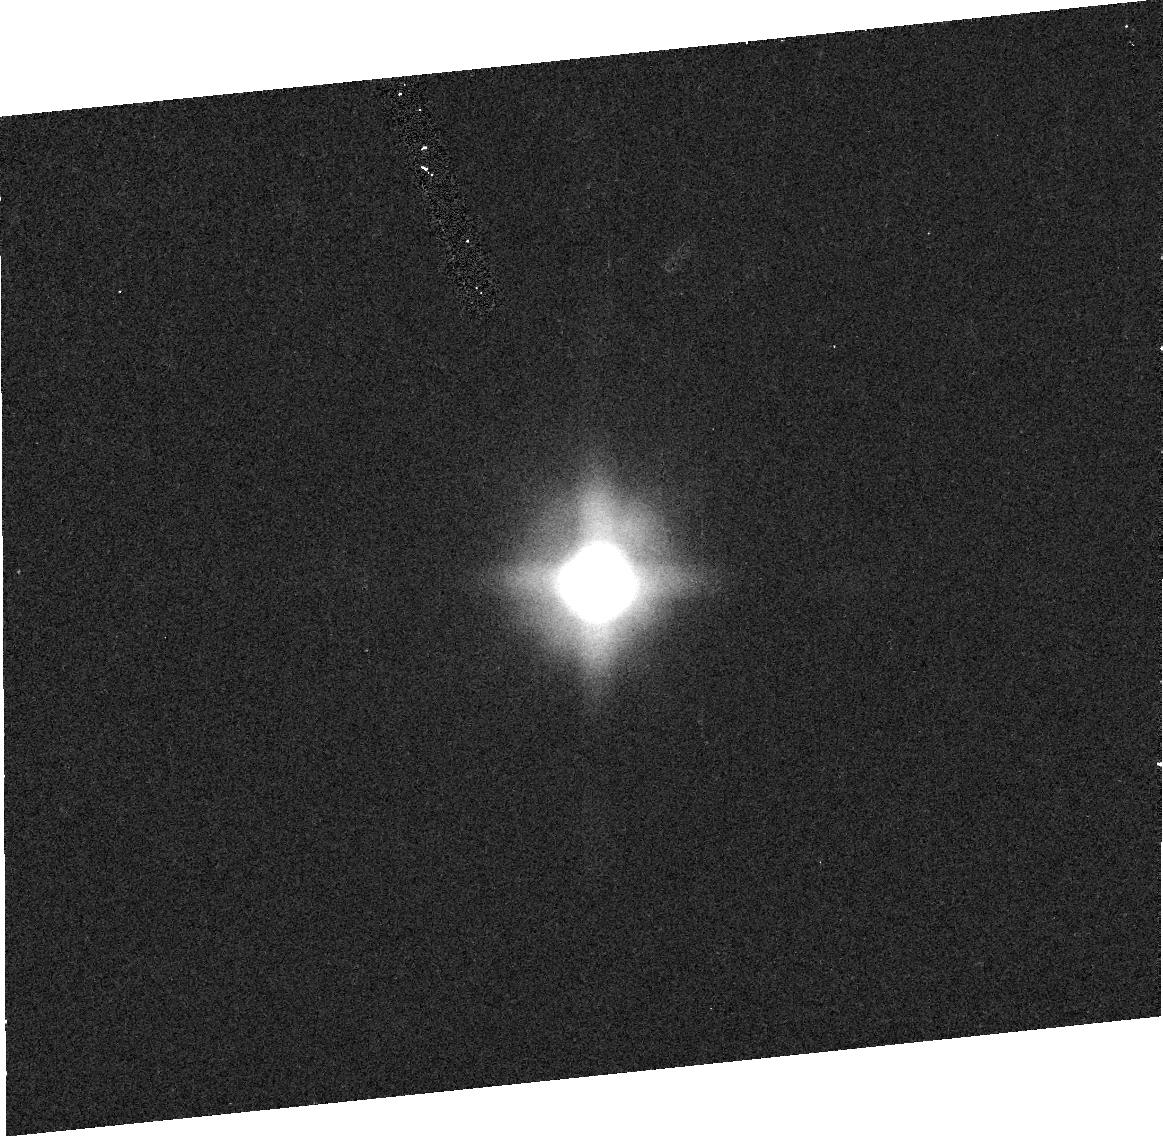
Target: TITAN-PHASE-2. Instrument: ACS/HRC. Filter: F502N. Exposure: 2 min. Observation ID: j8nm01060

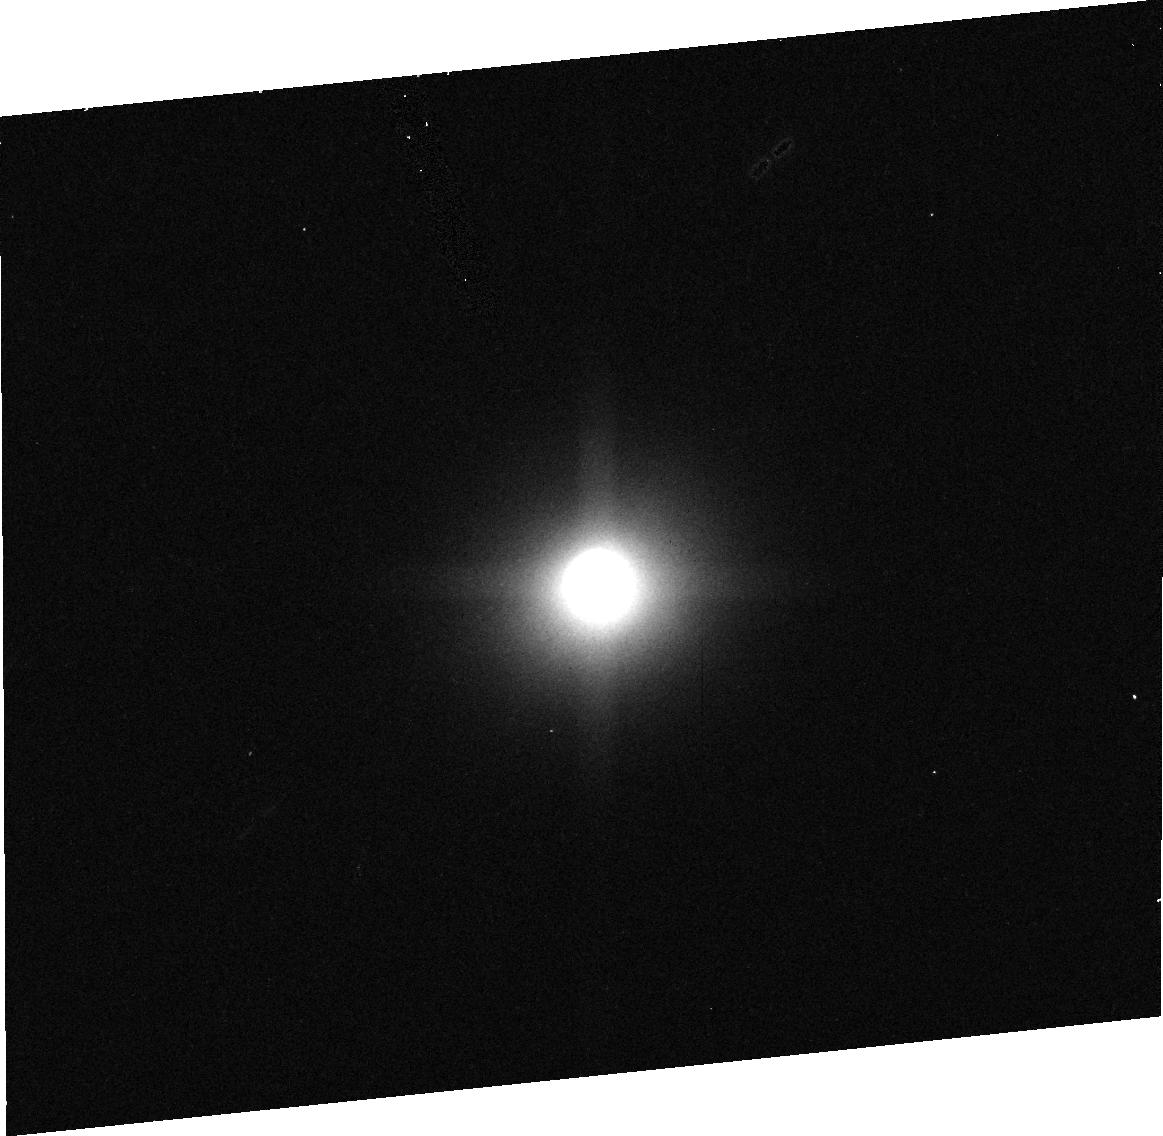
Target: TITAN-PHASE-2. Instrument: ACS/HRC. Filter: F892N. Exposure: 3 min. Observation ID: j8nm01090

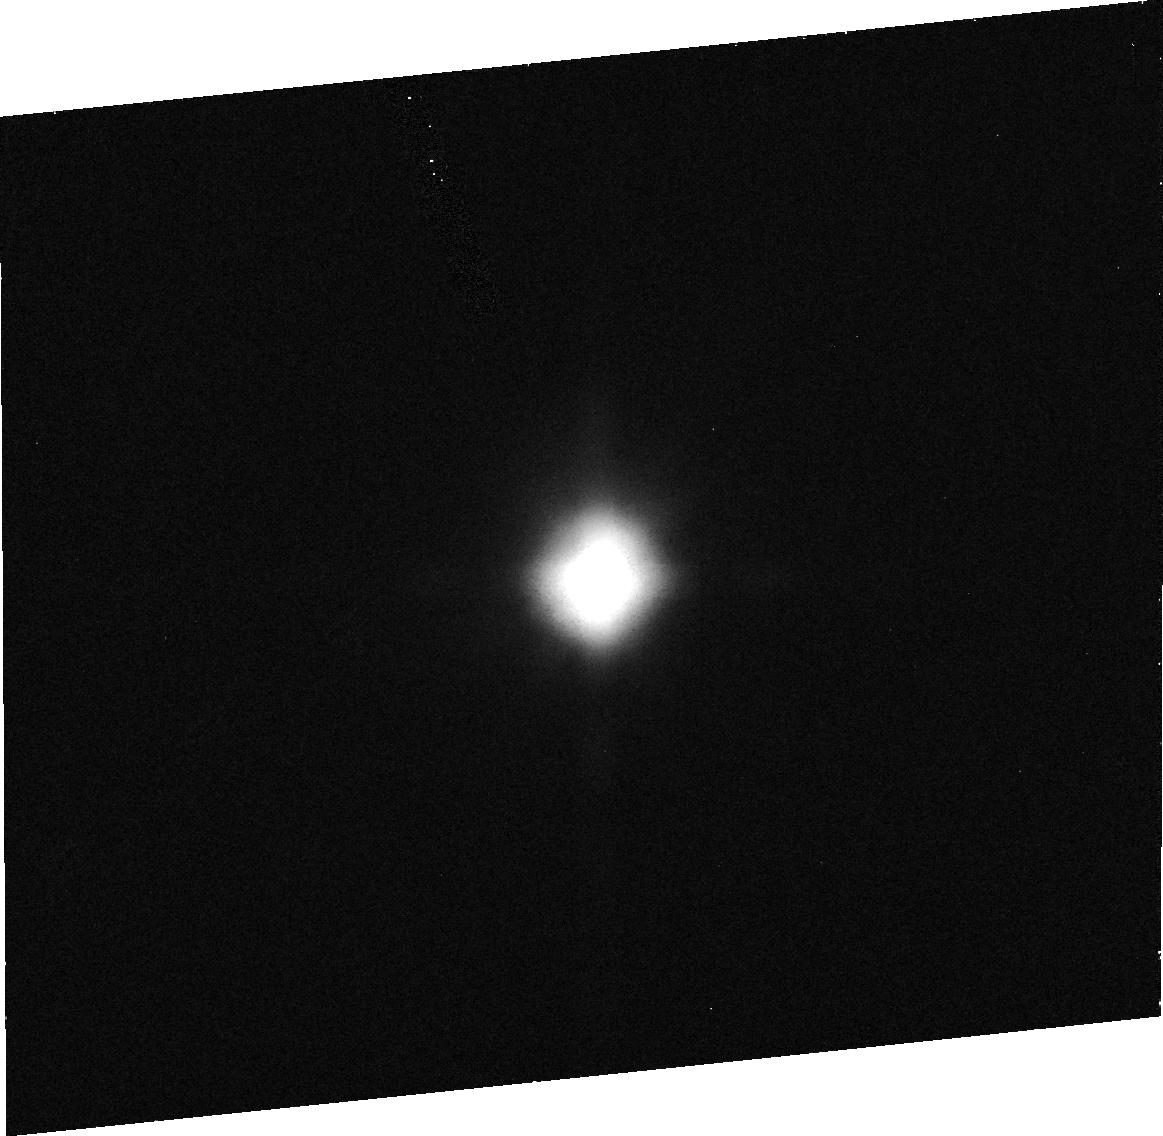
Target: TITAN-PHASE-2. Instrument: ACS/HRC. Filter: F330W. Exposure: 11 min. Observation ID: j8nm01040

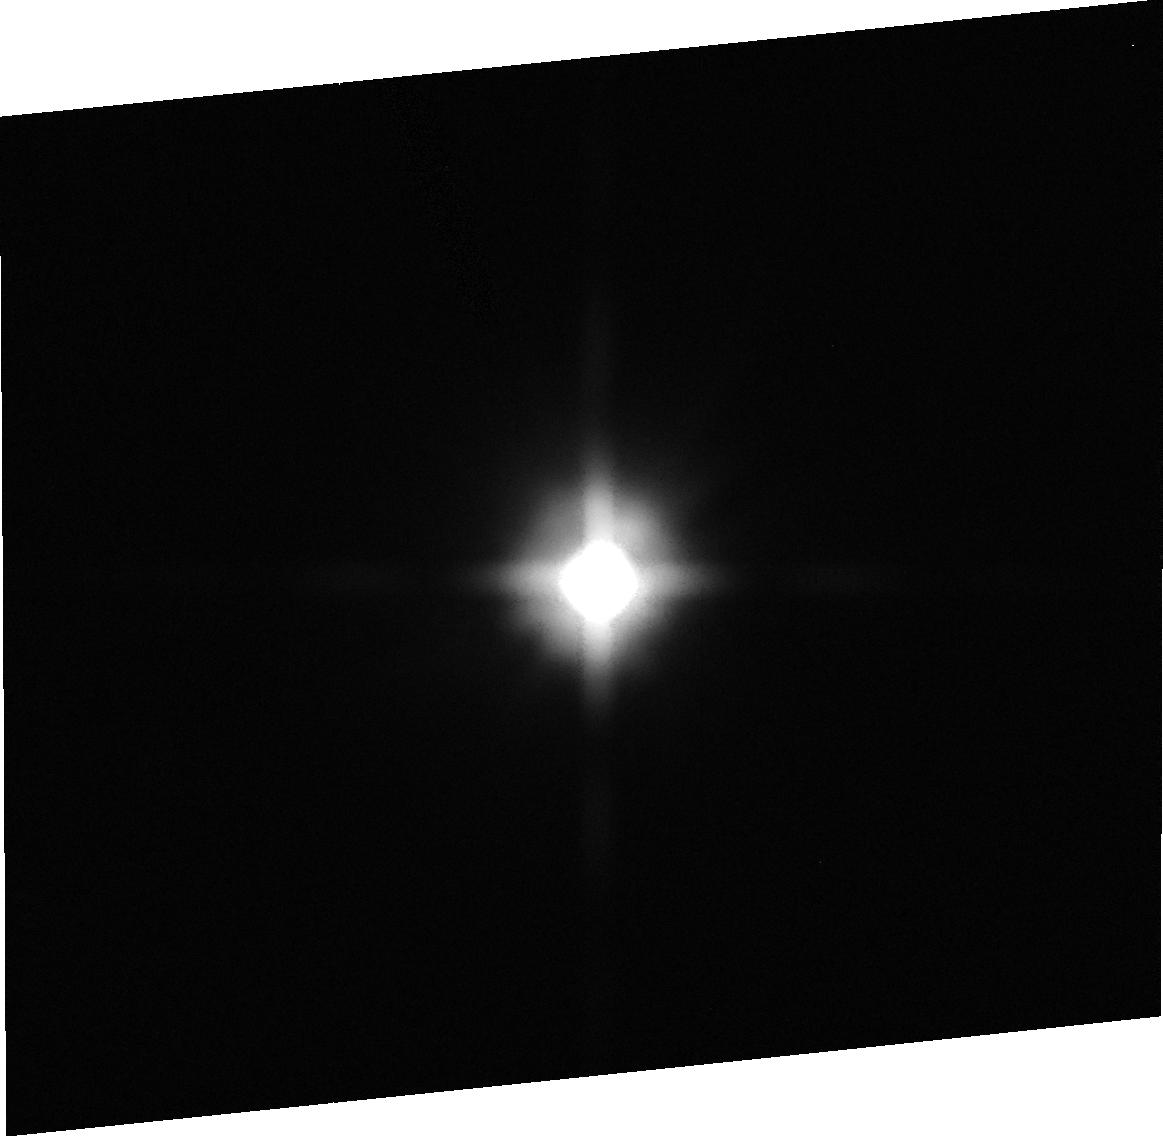
Target: TITAN-PHASE-2. Instrument: ACS/HRC. Filter: F475W. Exposure: 1 min. Observation ID: j8nm01020

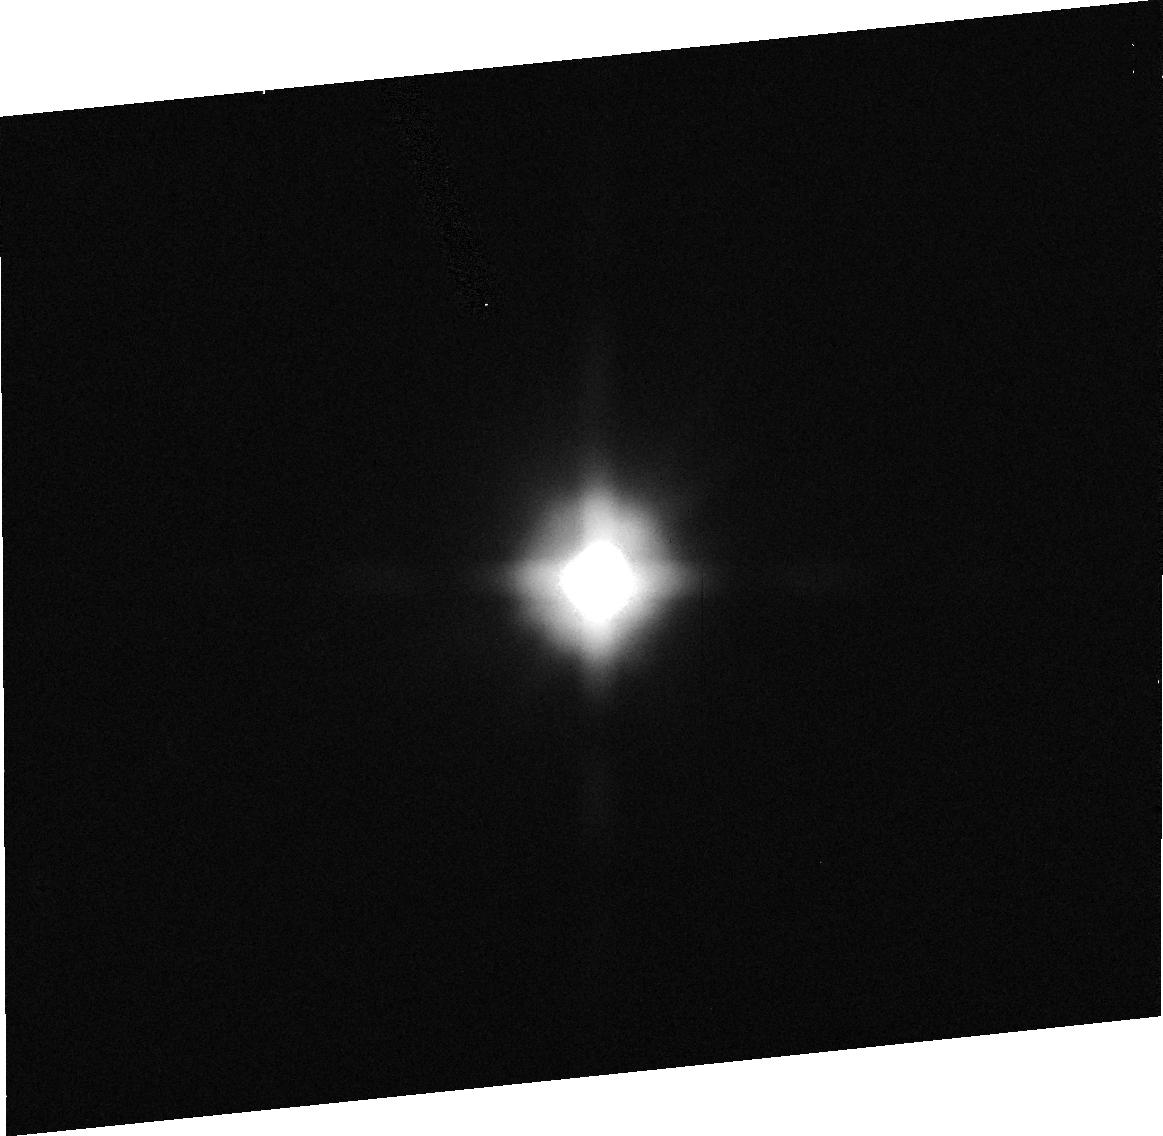
Target: TITAN-PHASE-2. Instrument: ACS/HRC. Filter: F435W. Exposure: 1 min. Observation ID: j8nm01030

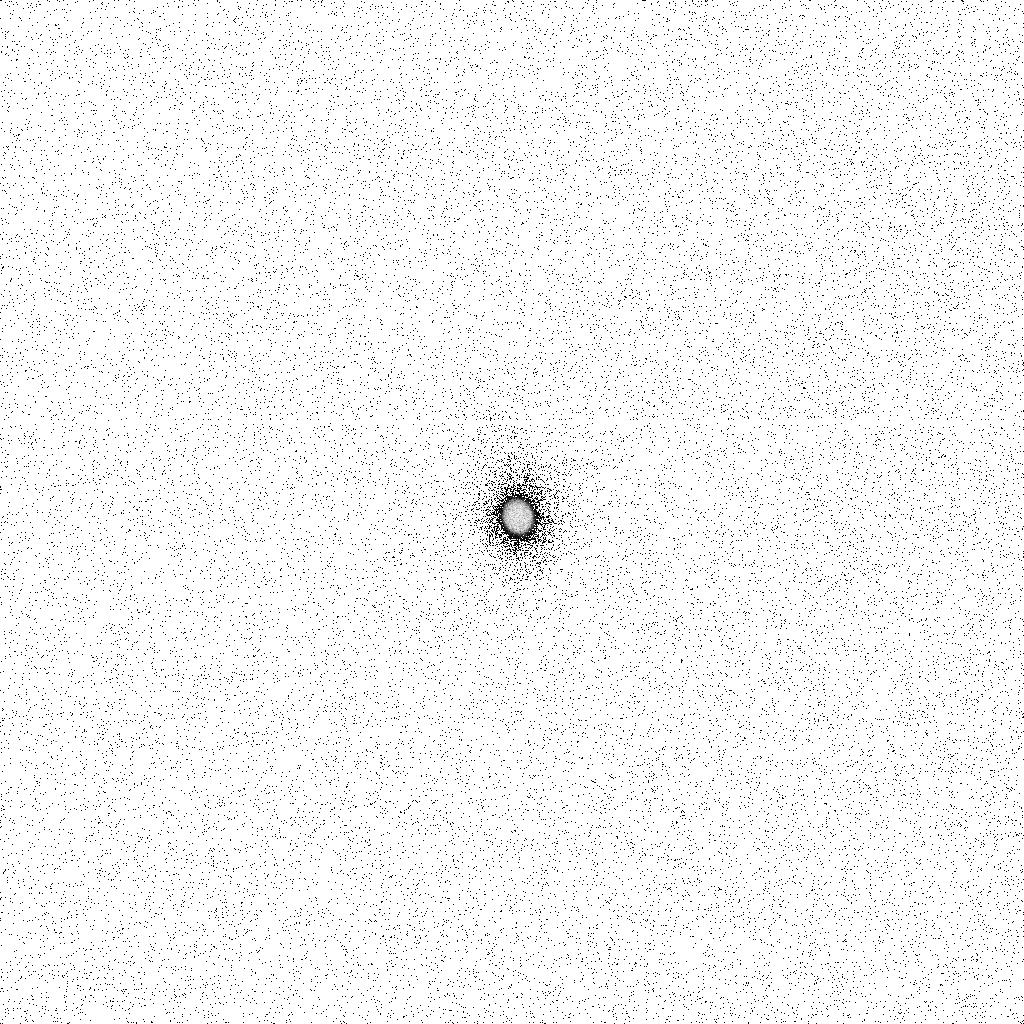
Target: TITAN-PHASE-2. Instrument: ACS/SBC. Filter: F165LP. Exposure: 43 min. Observation ID: j8nm01ulq

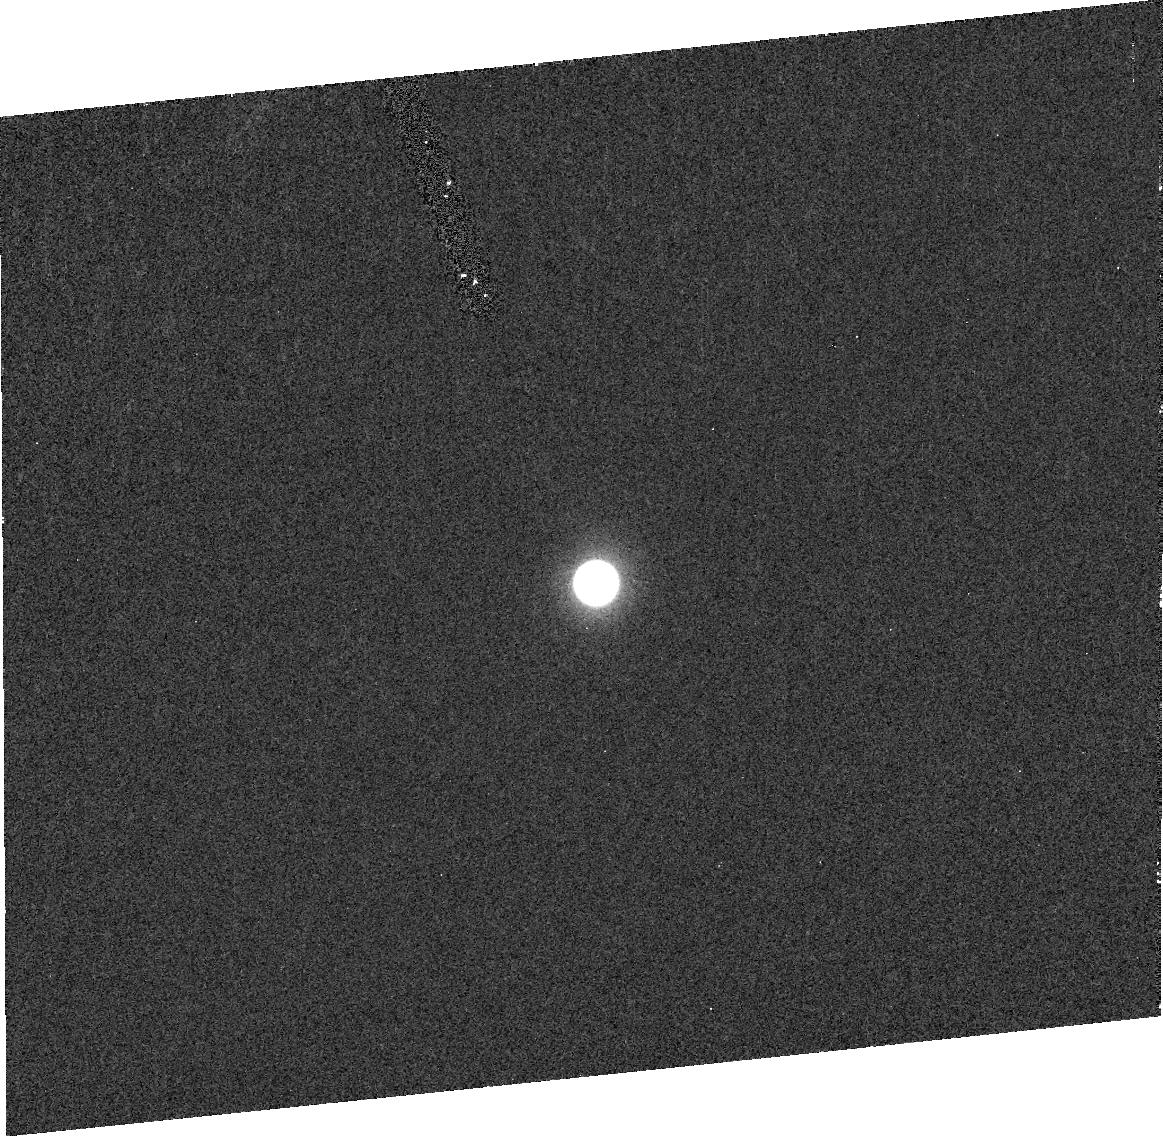
Target: TITAN-PHASE-2. Instrument: ACS/HRC. Filter: F220W. Exposure: 12 min. Observation ID: j8nm01010

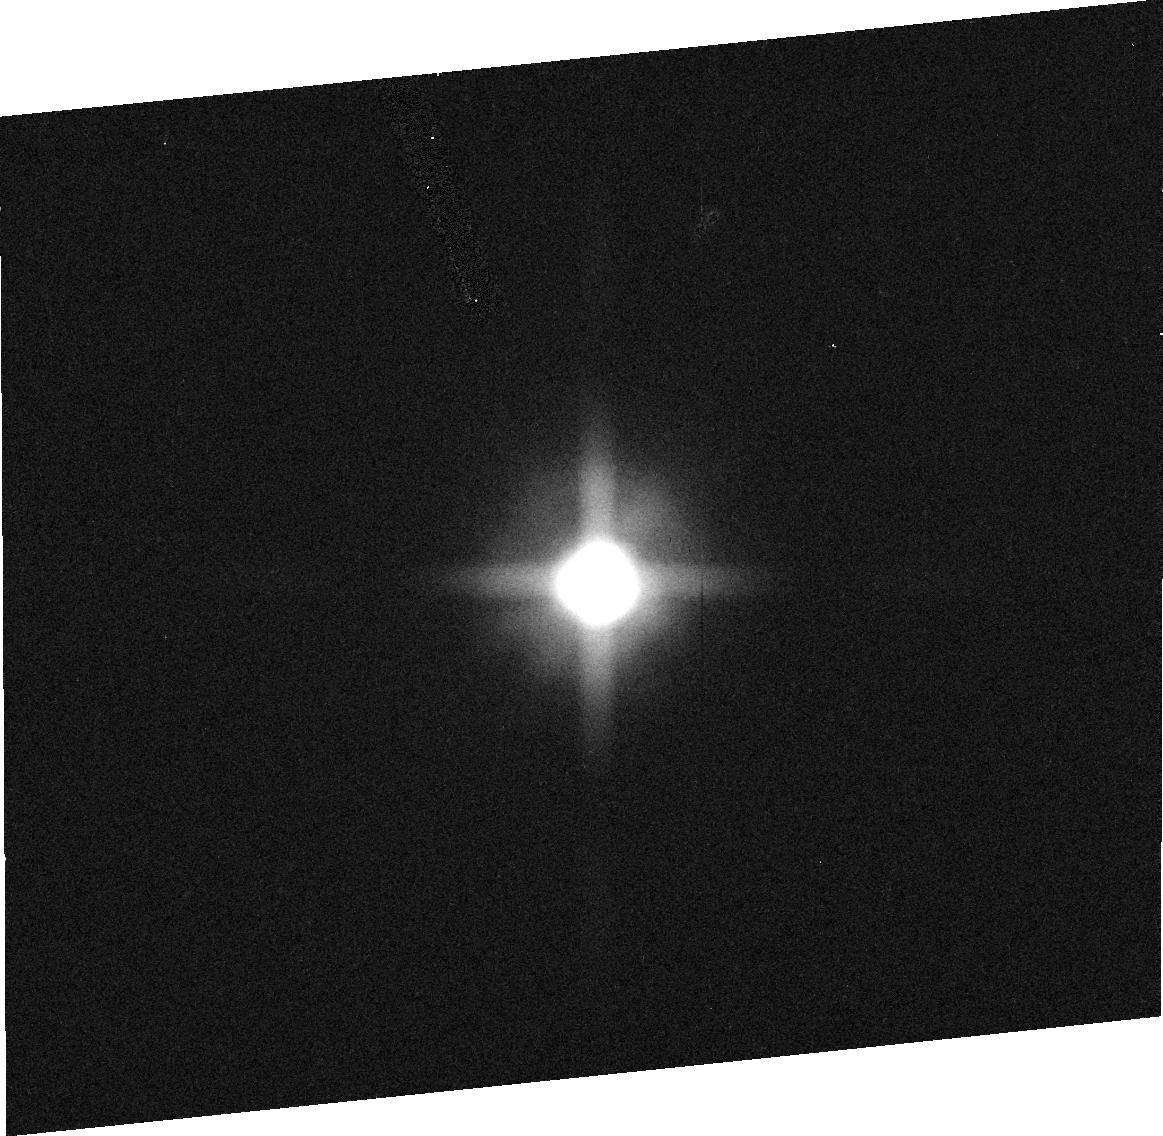
Target: TITAN-PHASE-2. Instrument: ACS/HRC. Filter: F658N. Exposure: 1 min. Observation ID: j8nm01070

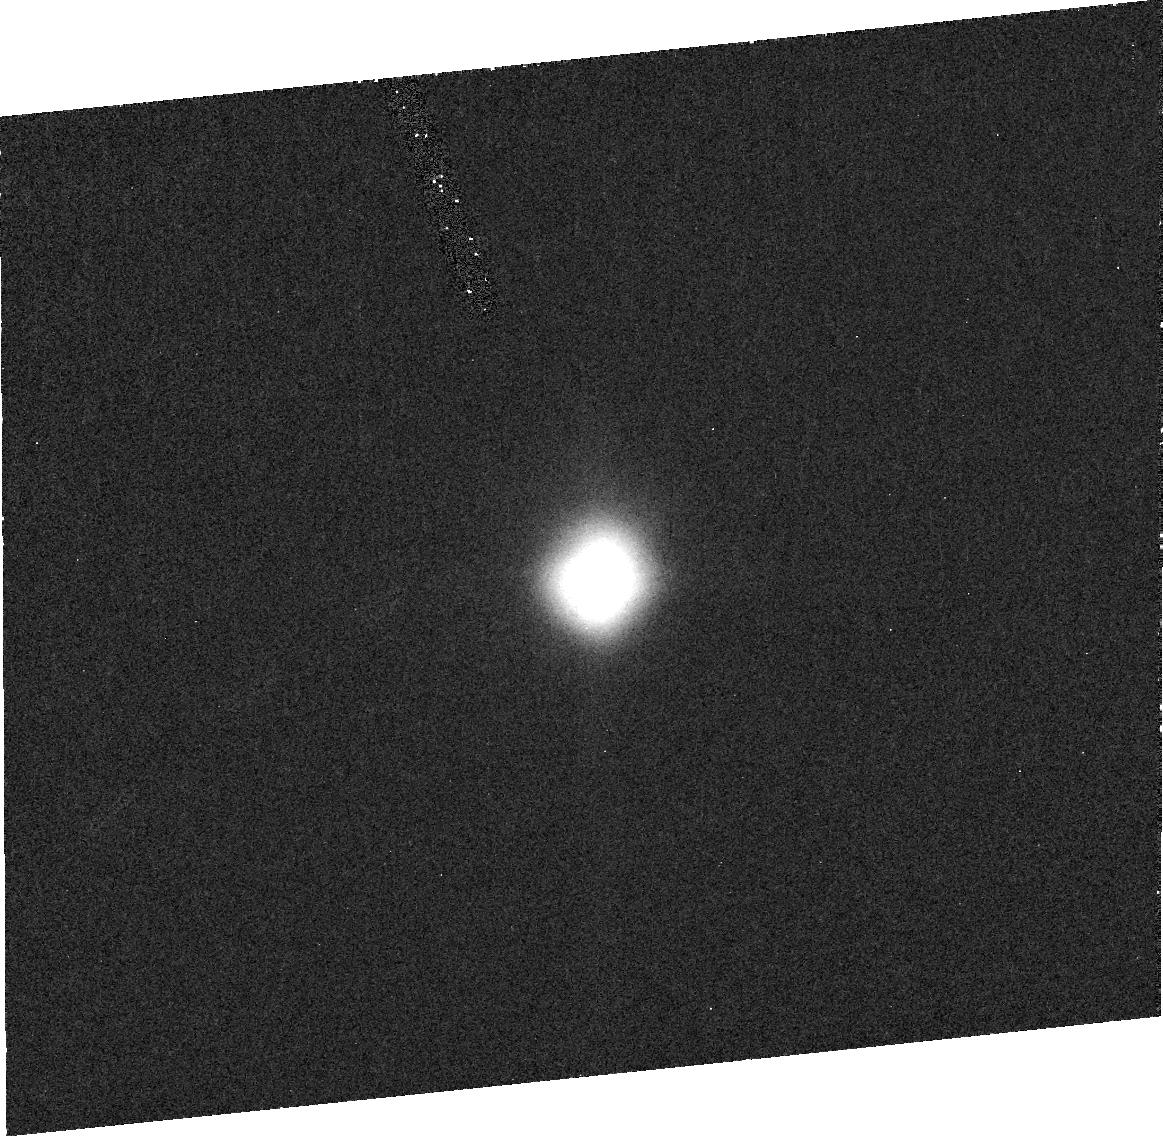
Target: TITAN-PHASE-2. Instrument: ACS/HRC. Filter: F250W. Exposure: 20 min. Observation ID: j8nm01050

From molecules to aerosols: observing the haze creation process during Titans polar summer (PI: Lemmon, Mark T.)

Our Cycle 11 observations of Titan at southern summer solstice reveal unexpected complexity and an opportunity for science that has not previously been possible. Titan currently has a polar hood below 65 degrees S. The polar hood is dark in the visible relative to the southern mid-latitudes, as is Titan's northern hemisphere. In the UV and near-IR, the hood is spectrally distinct from the better-known north-south asymmetry, indicating a different formation mechanism. The nature of the relation between the southern summer hood and the northern spring equinox polar hood observed by Voyager is uncertain. We propose a set of ultraviolet and supporting observations to demonstrate the nature of temporal changes in the hood and to look for expected stratospheric absorbing gasses. The gasses are precursors to Titan's aerosols; the polar hood may be an early stage of aerosol evolution. Our observations will provide important constraints on the chemistry and dynamics of Titan's stratosphere at summer solstice. The chance to follow-up our observations of the polar hood will allow us to assess the processes and changes that are occurring now, so that Cassini observations of the polar regions will not need to be interpreted in isolation from seasonal context.